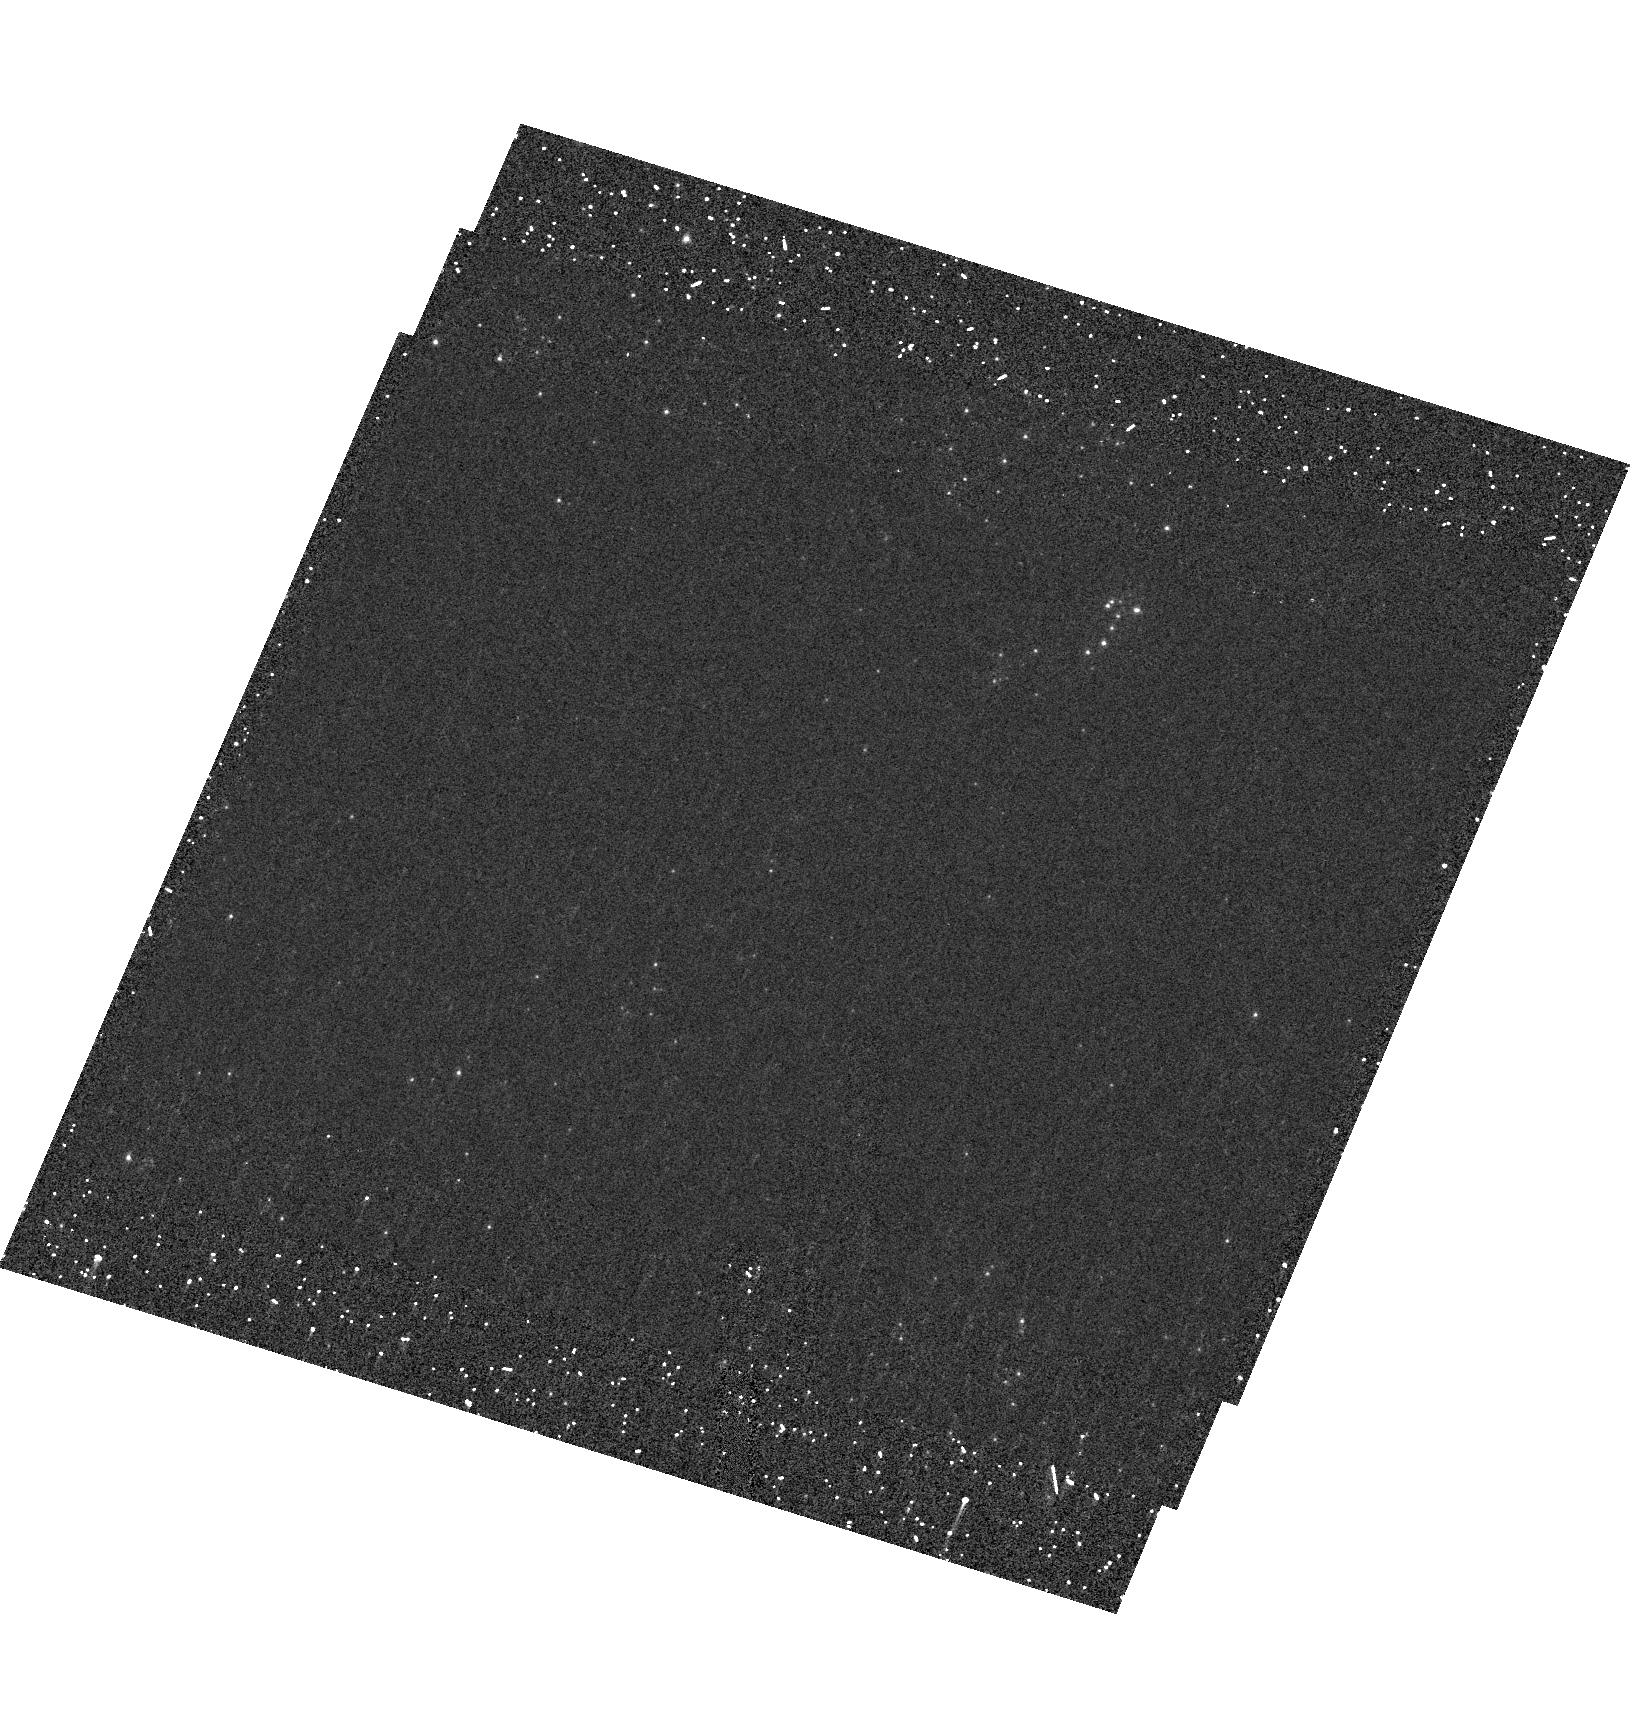
Target: field at RA 148.933°, Dec 69.101°. Instrument: ACS/HRC. Filter: F250W. Exposure: 22 min. Observation ID: hst_10250_a5_acs_hrc_f250w_j90la5

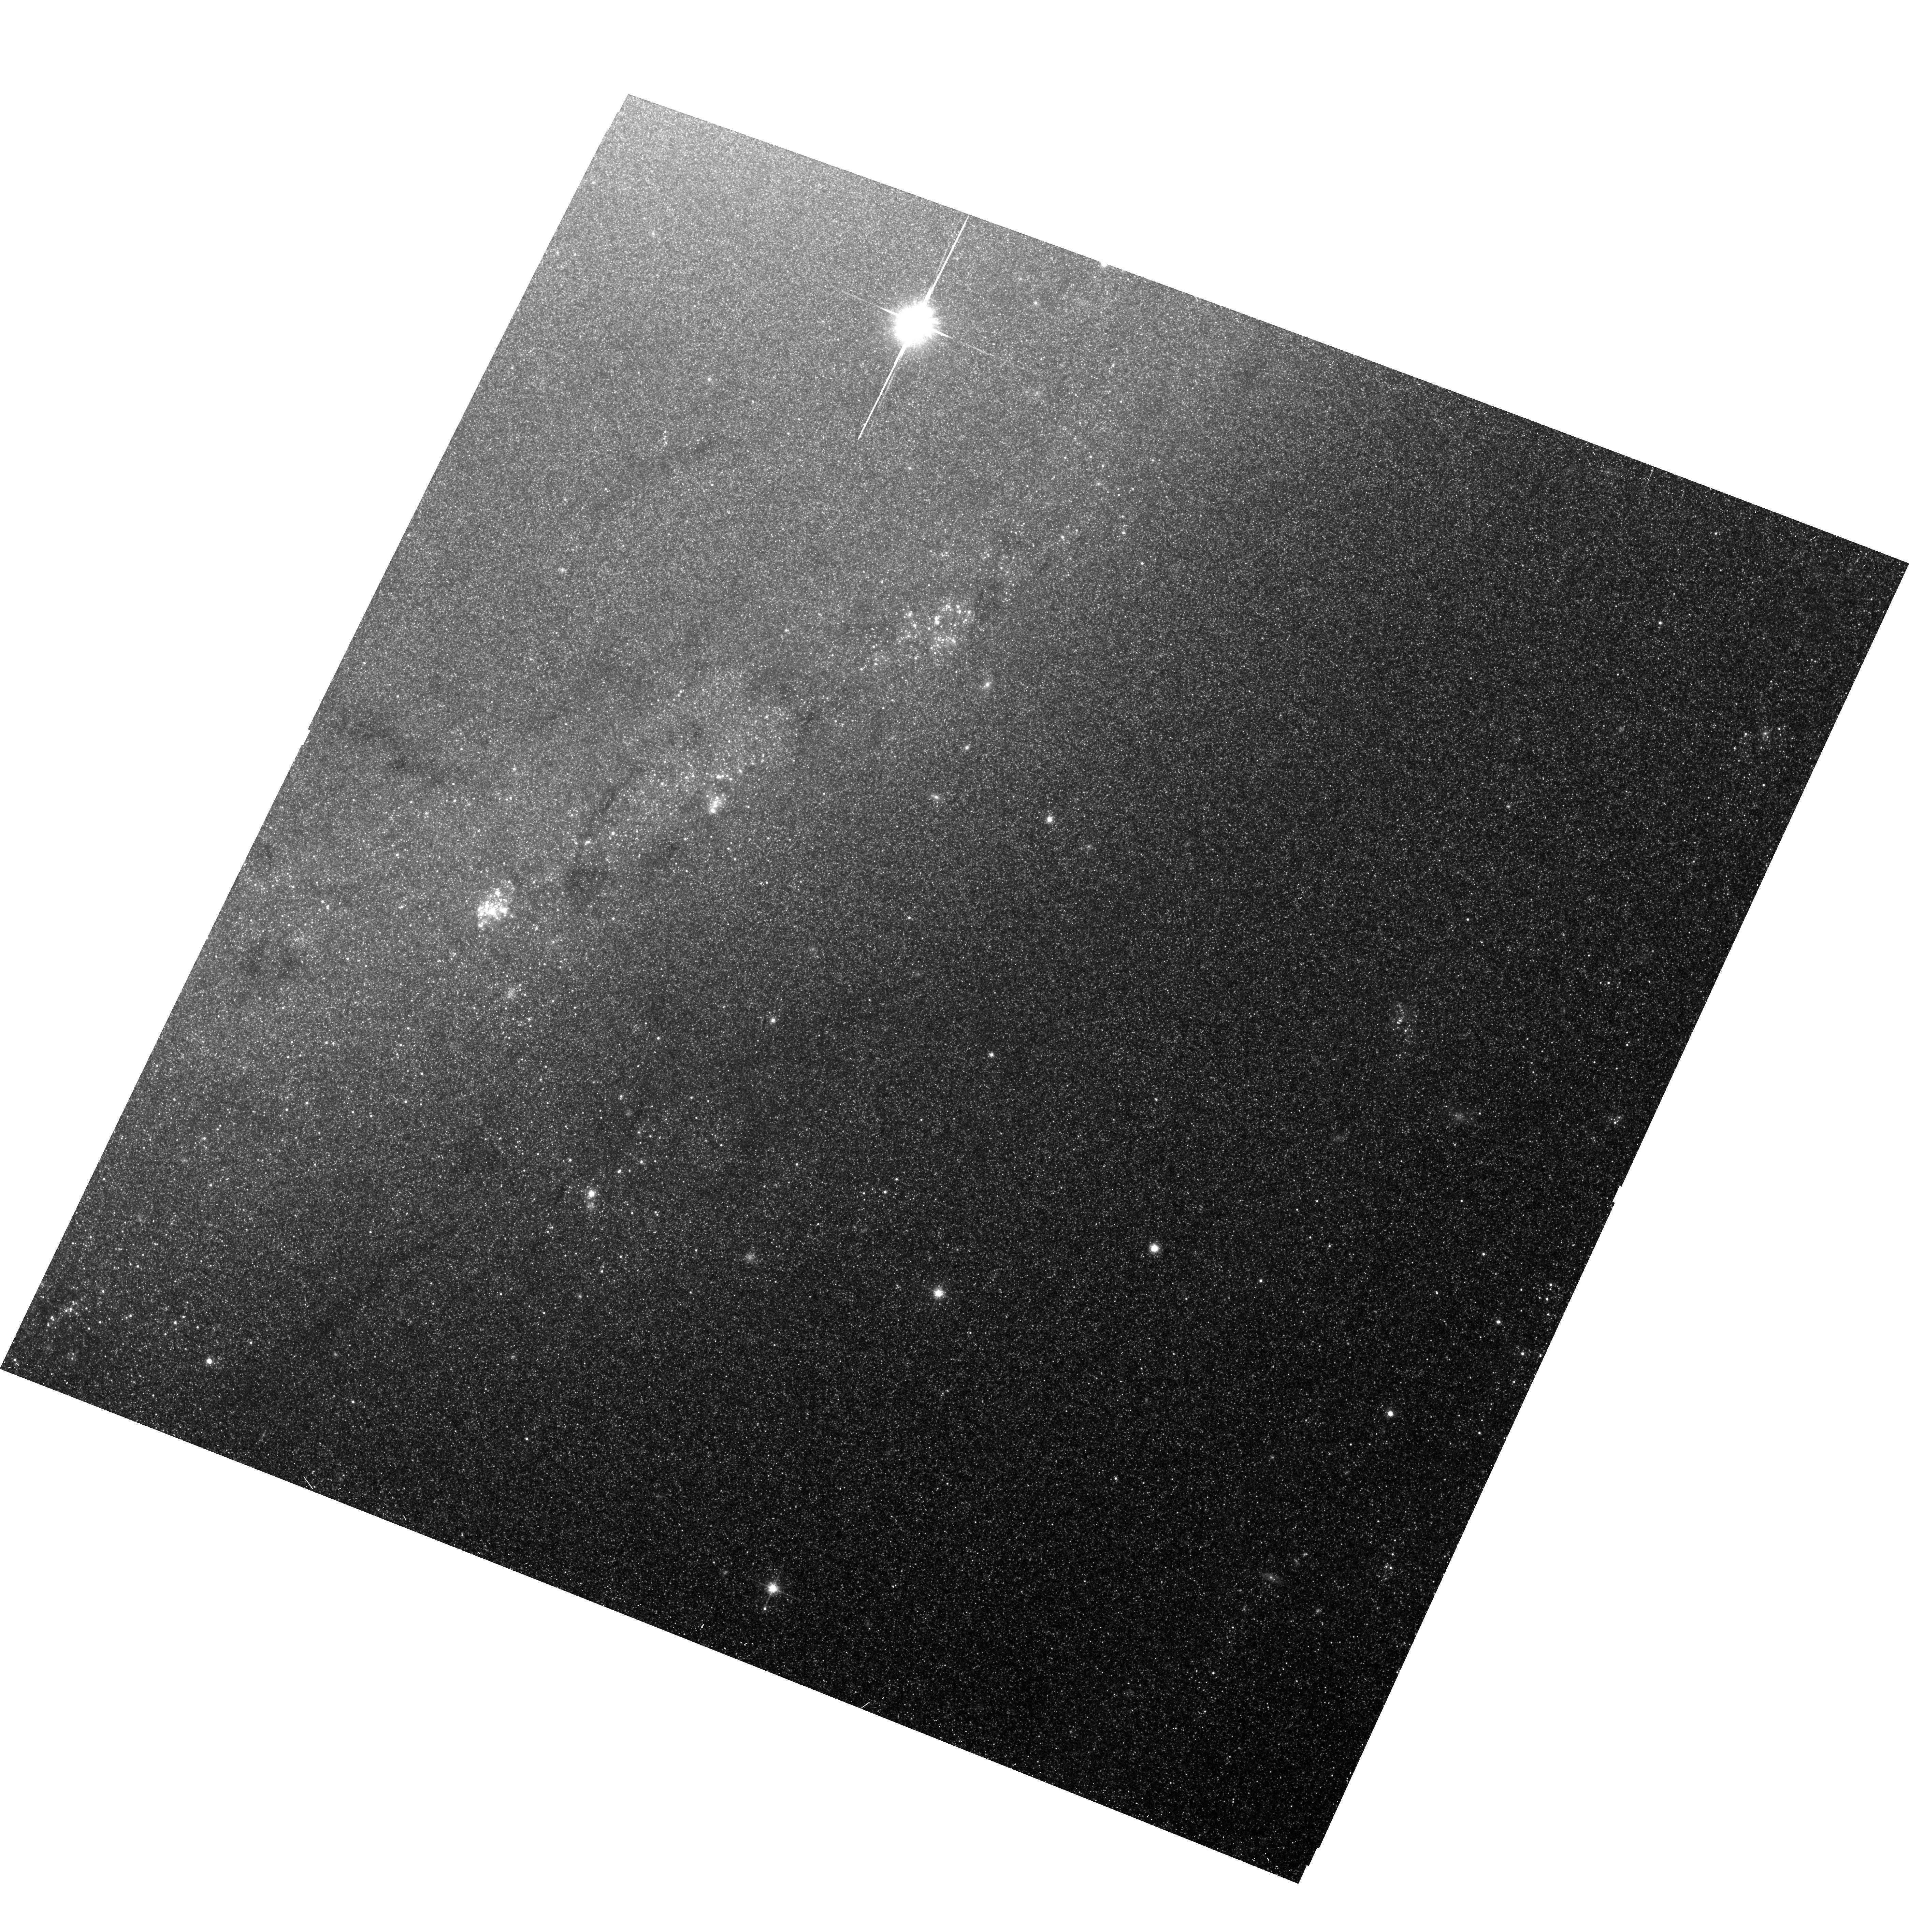
Target: M81-TILE19. Instrument: ACS/WFC. Filter: F814W. Exposure: 28 min. Observation ID: hst_10250_10_acs_wfc_f814w_j90l10

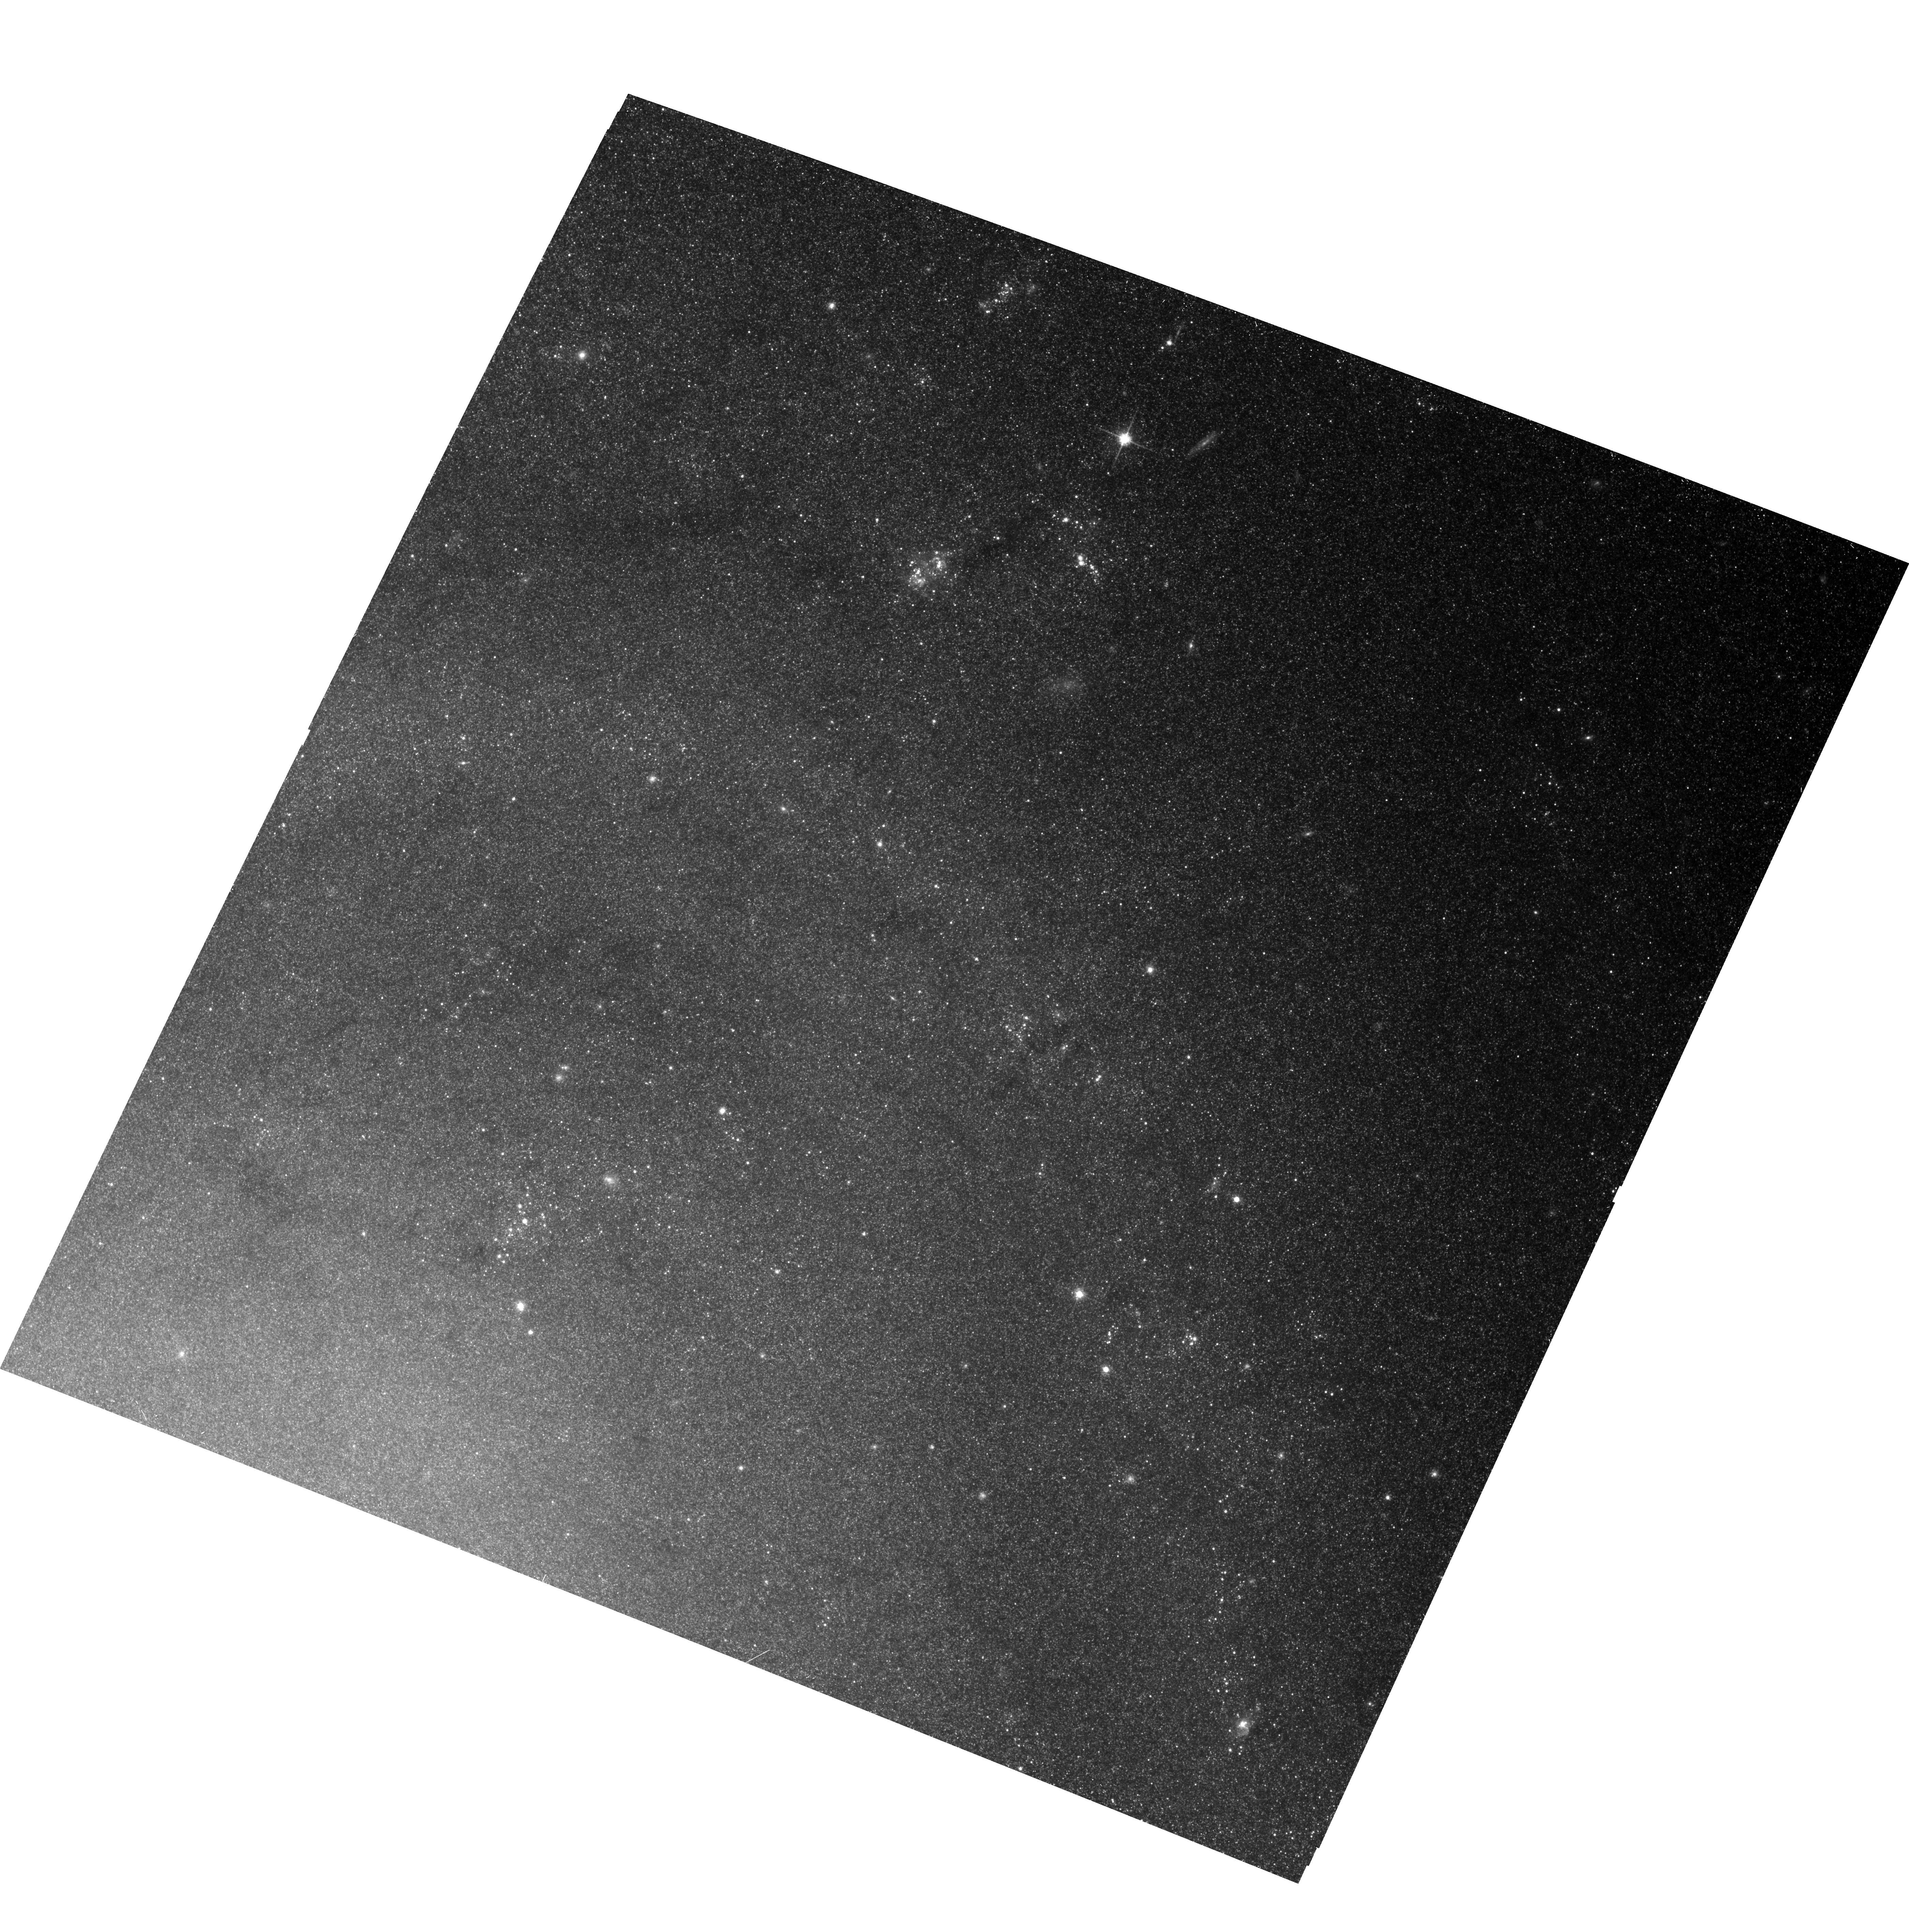
Target: M81-TILE7. Instrument: ACS/WFC. Filter: F814W. Exposure: 28 min. Observation ID: hst_10250_04_acs_wfc_f814w_j90l04

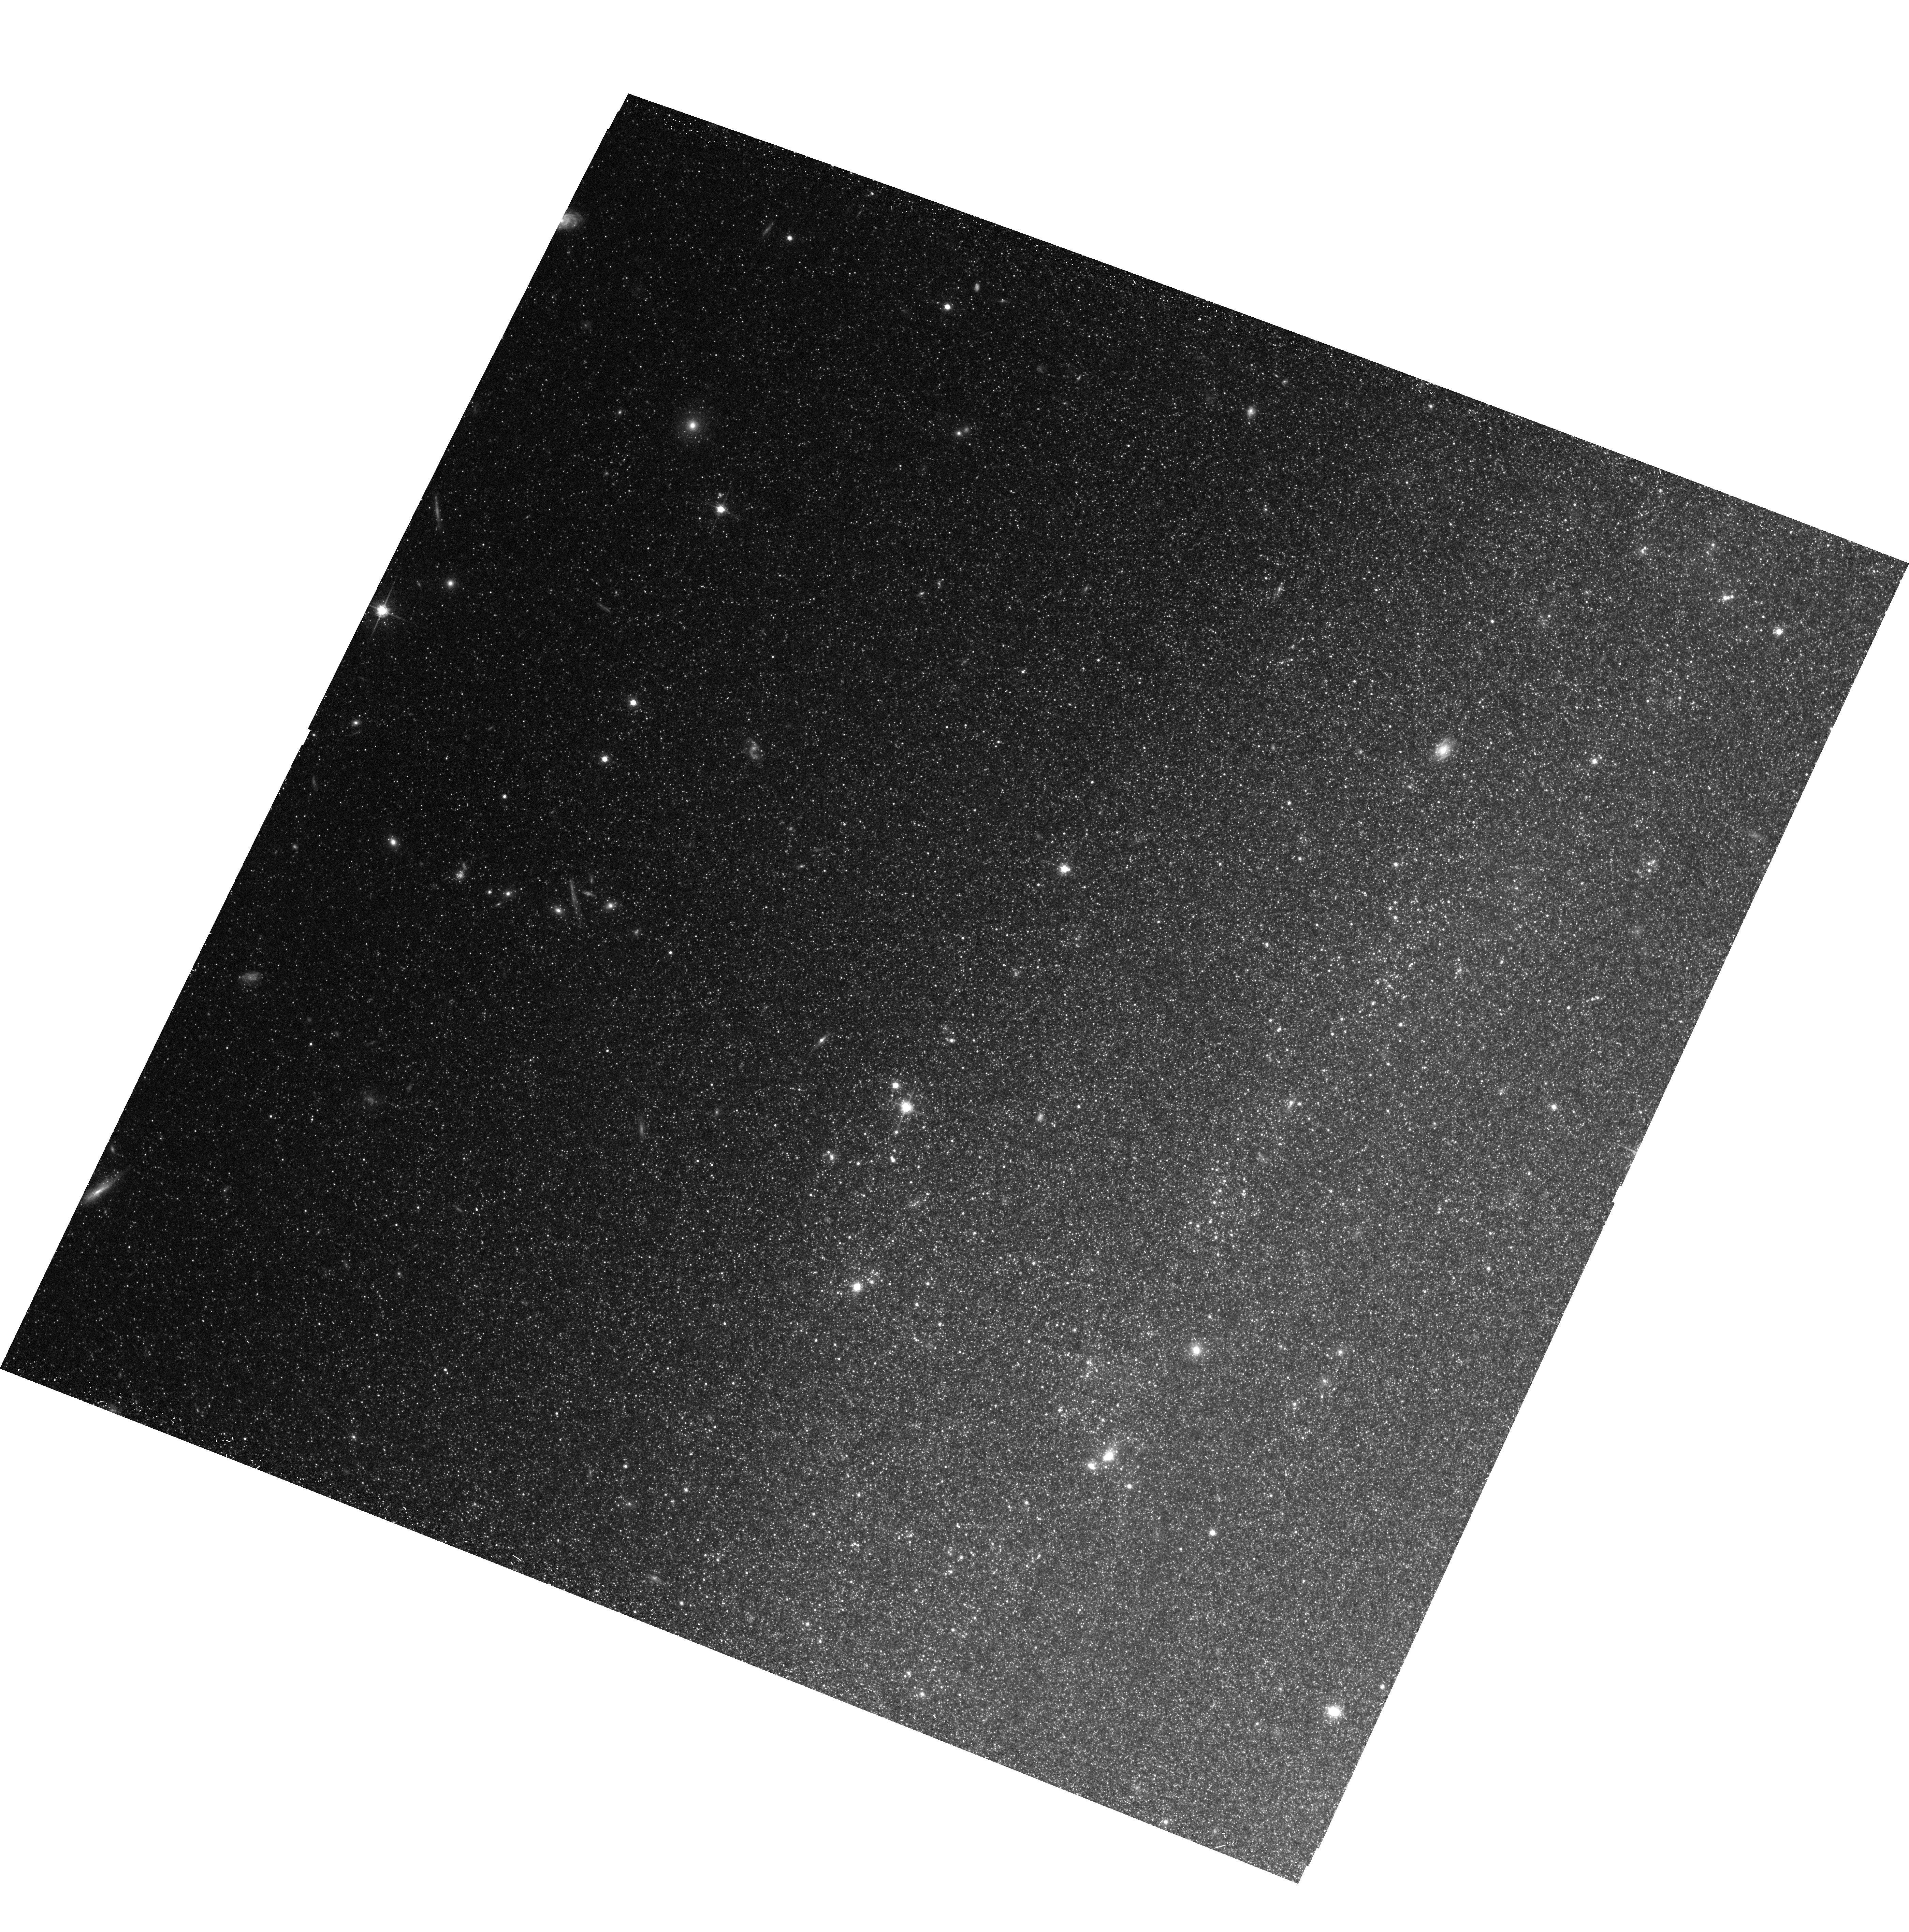
Target: M81-TILE5. Instrument: ACS/WFC. Filter: F814W. Exposure: 28 min. Observation ID: hst_10250_03_acs_wfc_f814w_j90l03

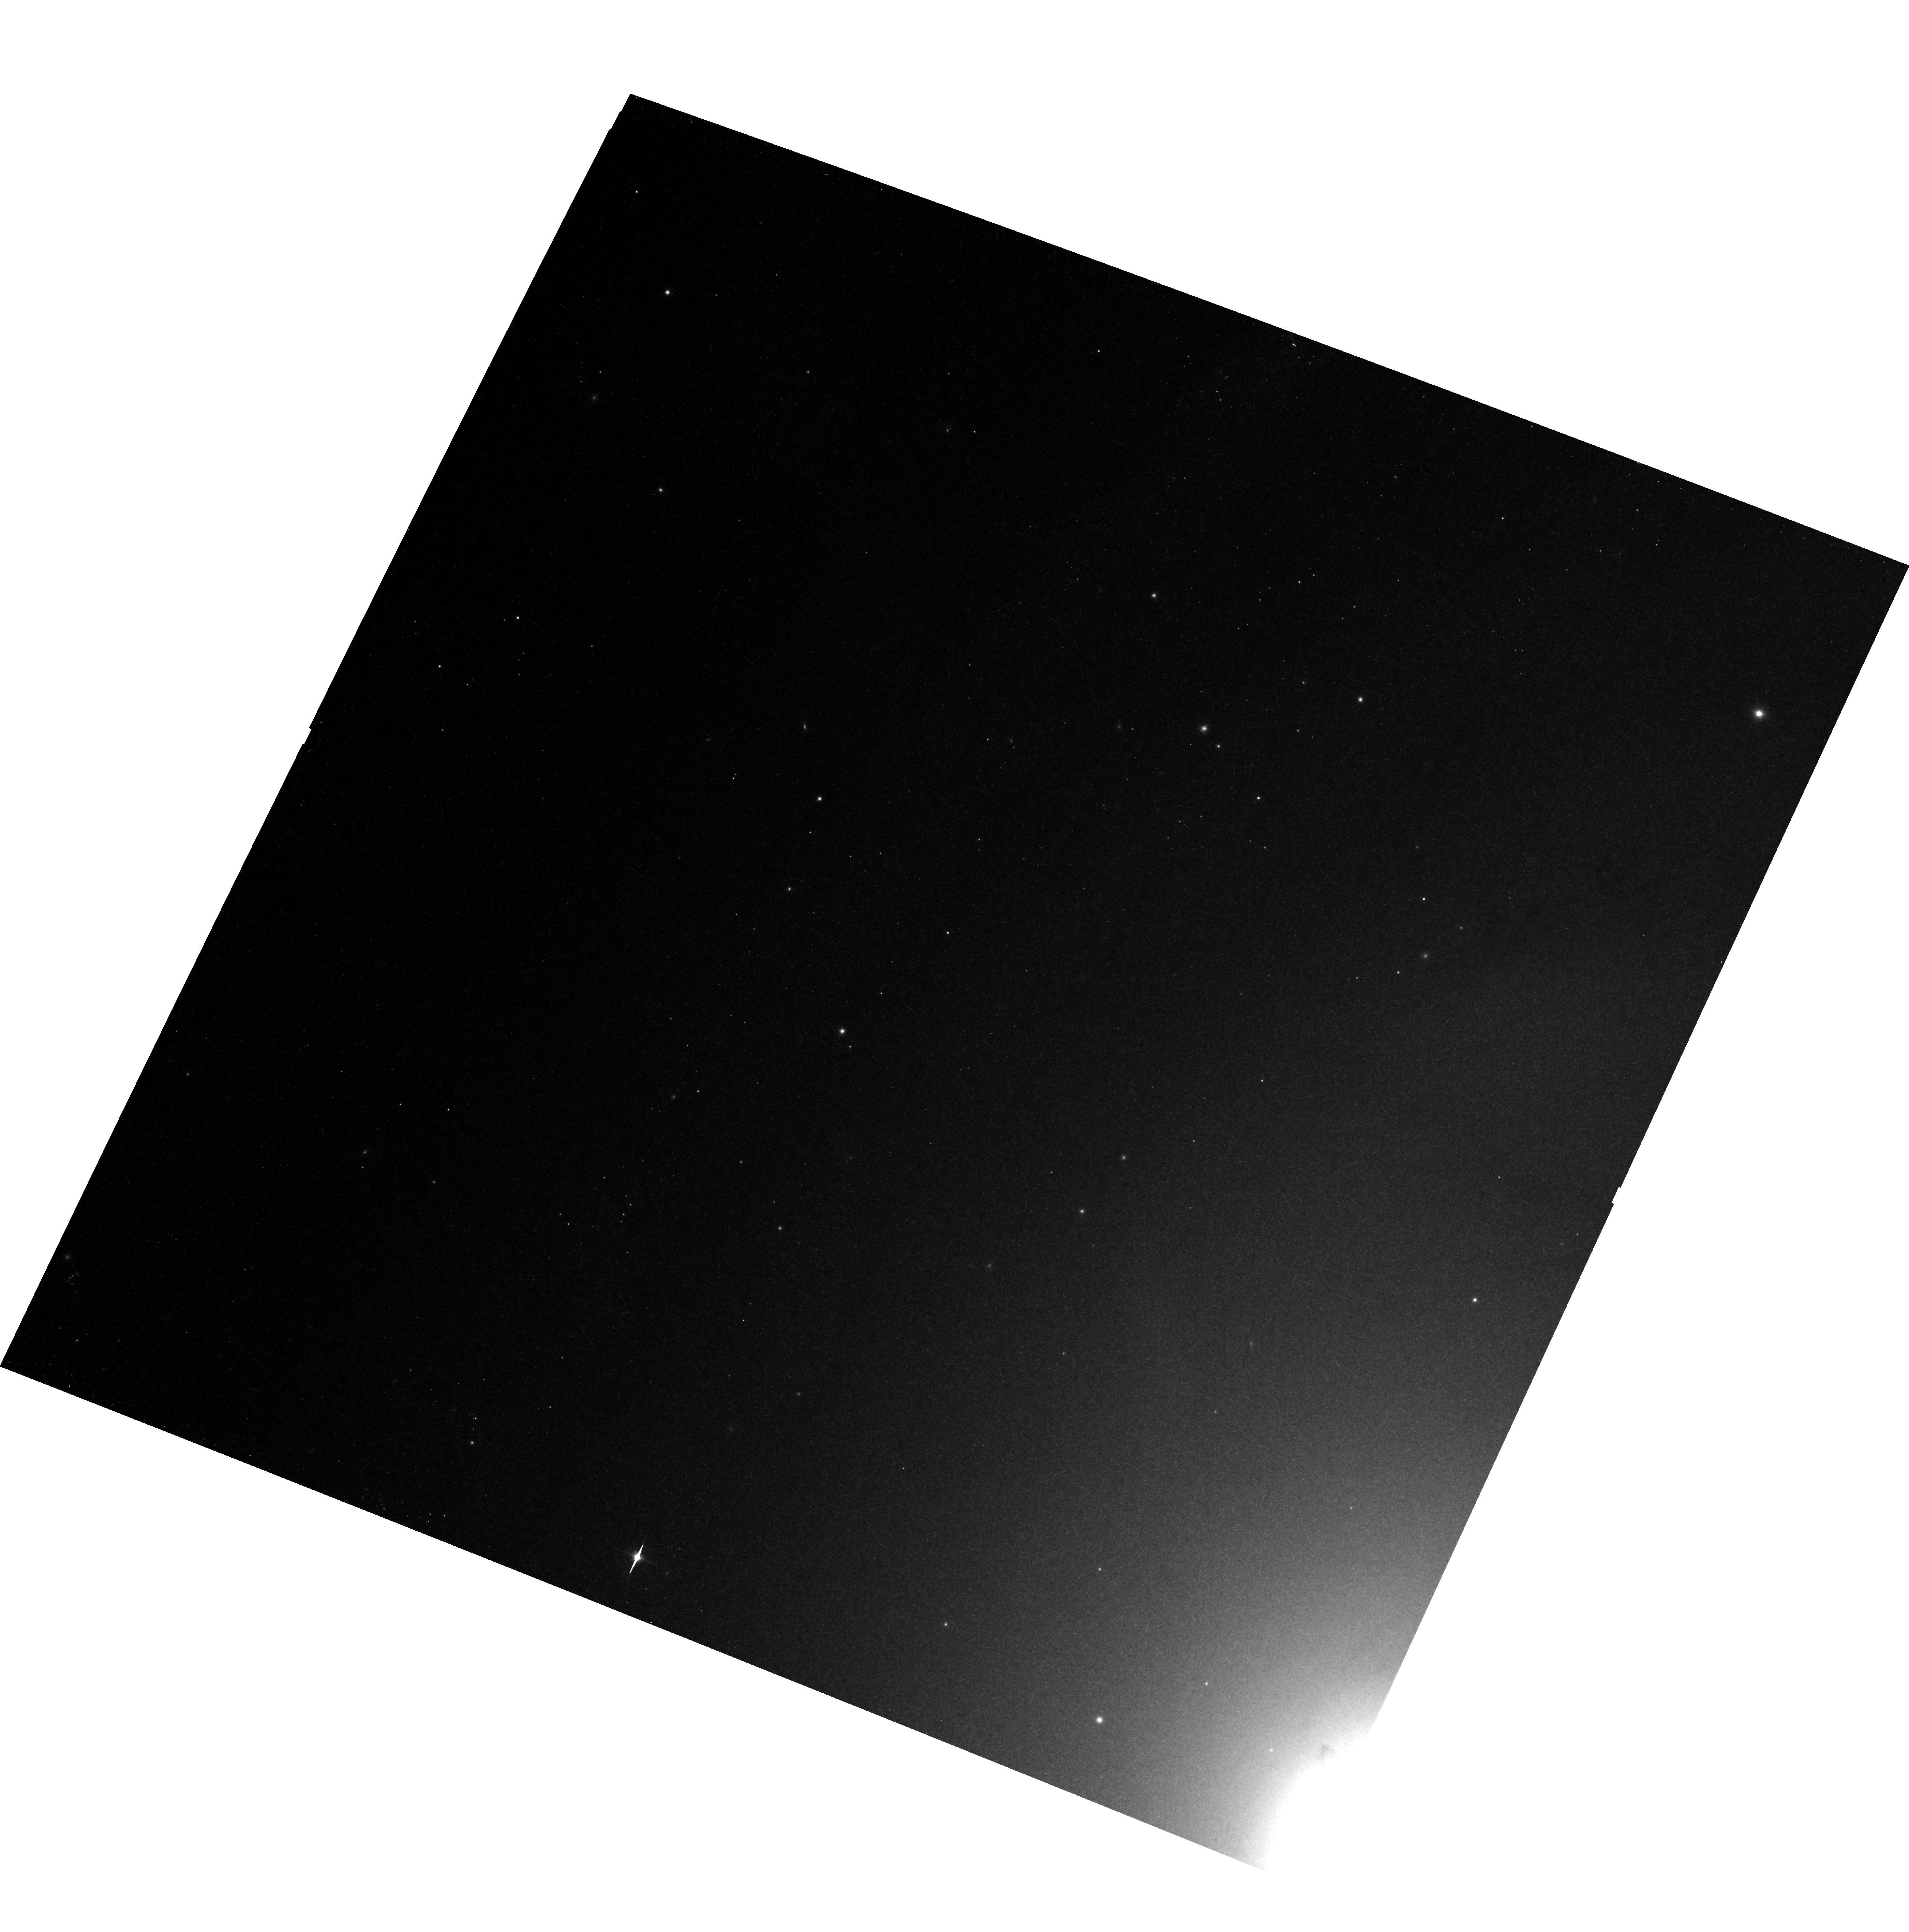
Target: M81-TILE10. Instrument: ACS/WFC. Filter: F814W. Exposure: 28 min. Observation ID: hst_10250_a5_acs_wfc_f814w_j90la5

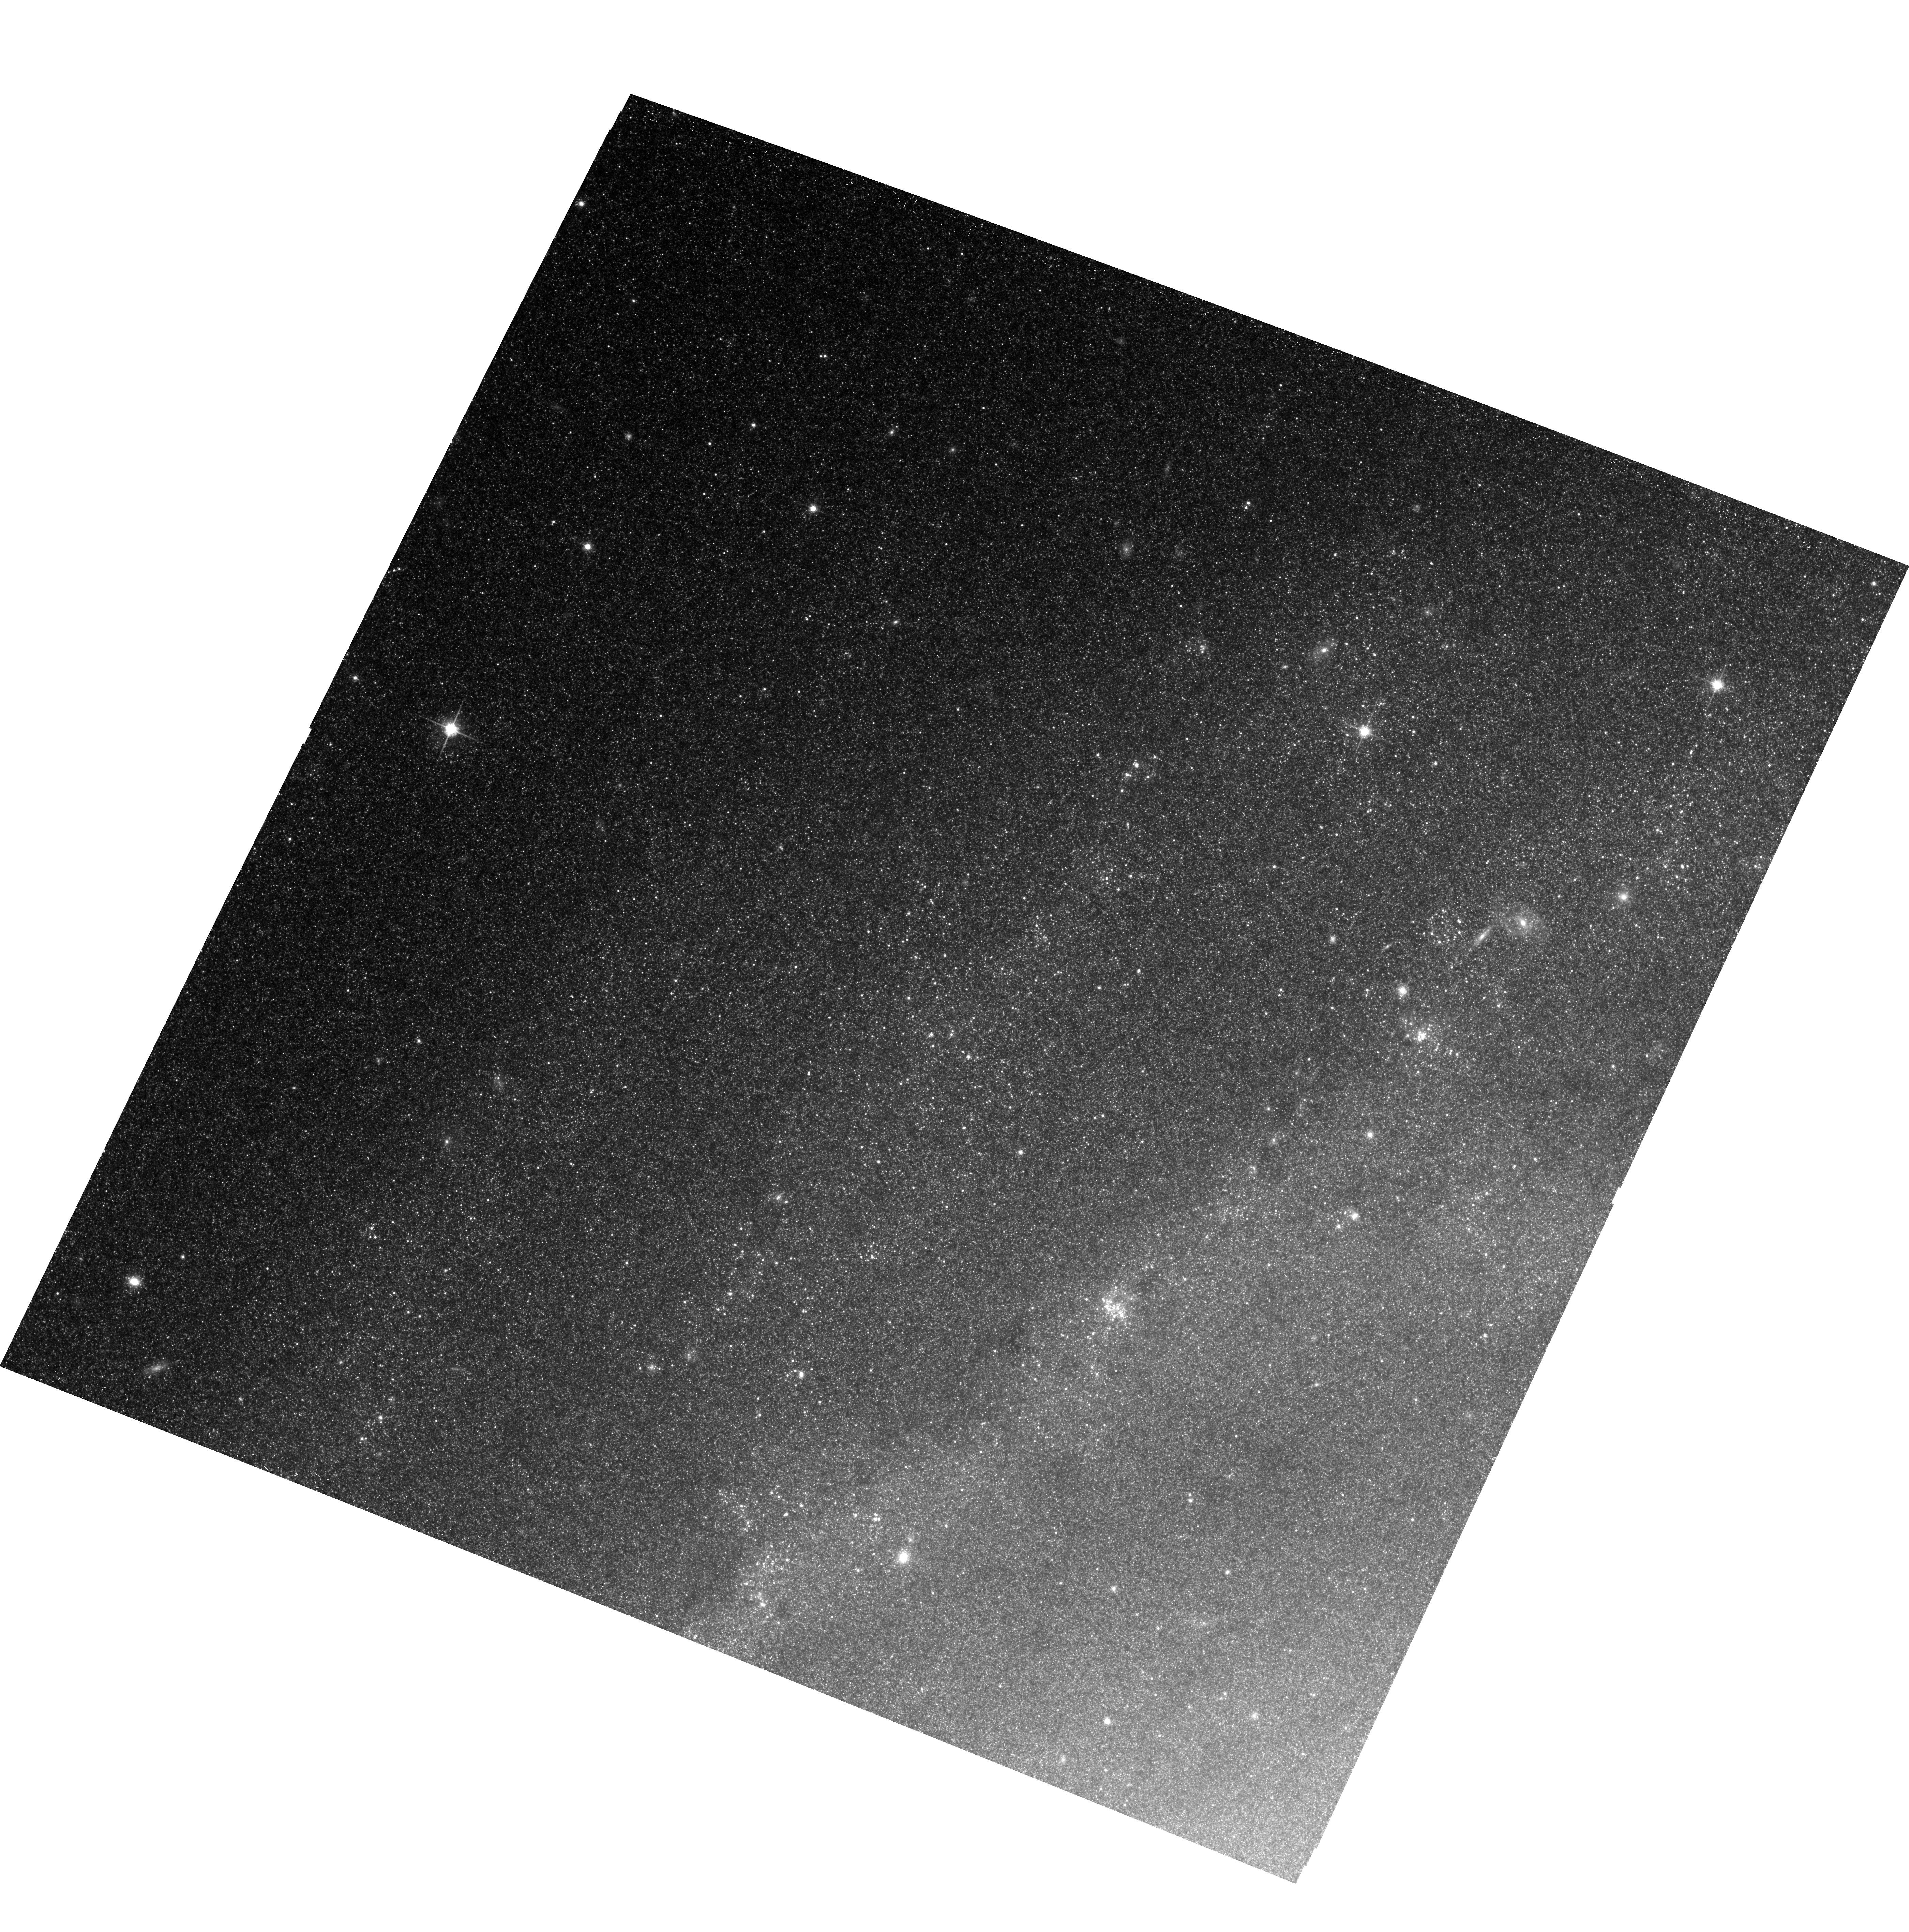
Target: M81-TILE6. Instrument: ACS/WFC. Filter: F814W. Exposure: 28 min. Observation ID: hst_10250_a3_acs_wfc_f814w_j90la3

Star Clusters and Stellar Populations in M81 (PI: Huchra, John P.)

We propose a quick imaging survey of the nearby luminous spiral galaxy M81with the ACS in F814W. After Andromeda, M81 is the nearest big intermediate type spiral galaxy and is thus a primary candidate for stellar population studies. At 3.8 Mpc, 1ACS WFC pixel is 1 pc. We will cover the inner part of the galaxy where confusion is the greatest problem in cluster studies, with 24 ACS fields. This survey will provide the sample and spatial information necessary to study the globular and open cluster systems of M81, spatial distribution, metallicity, object size distribution, the GCLF, etc., in exquisite detail especially when combined with our existing ground-based multicolor imaging and planned spectroscopy.